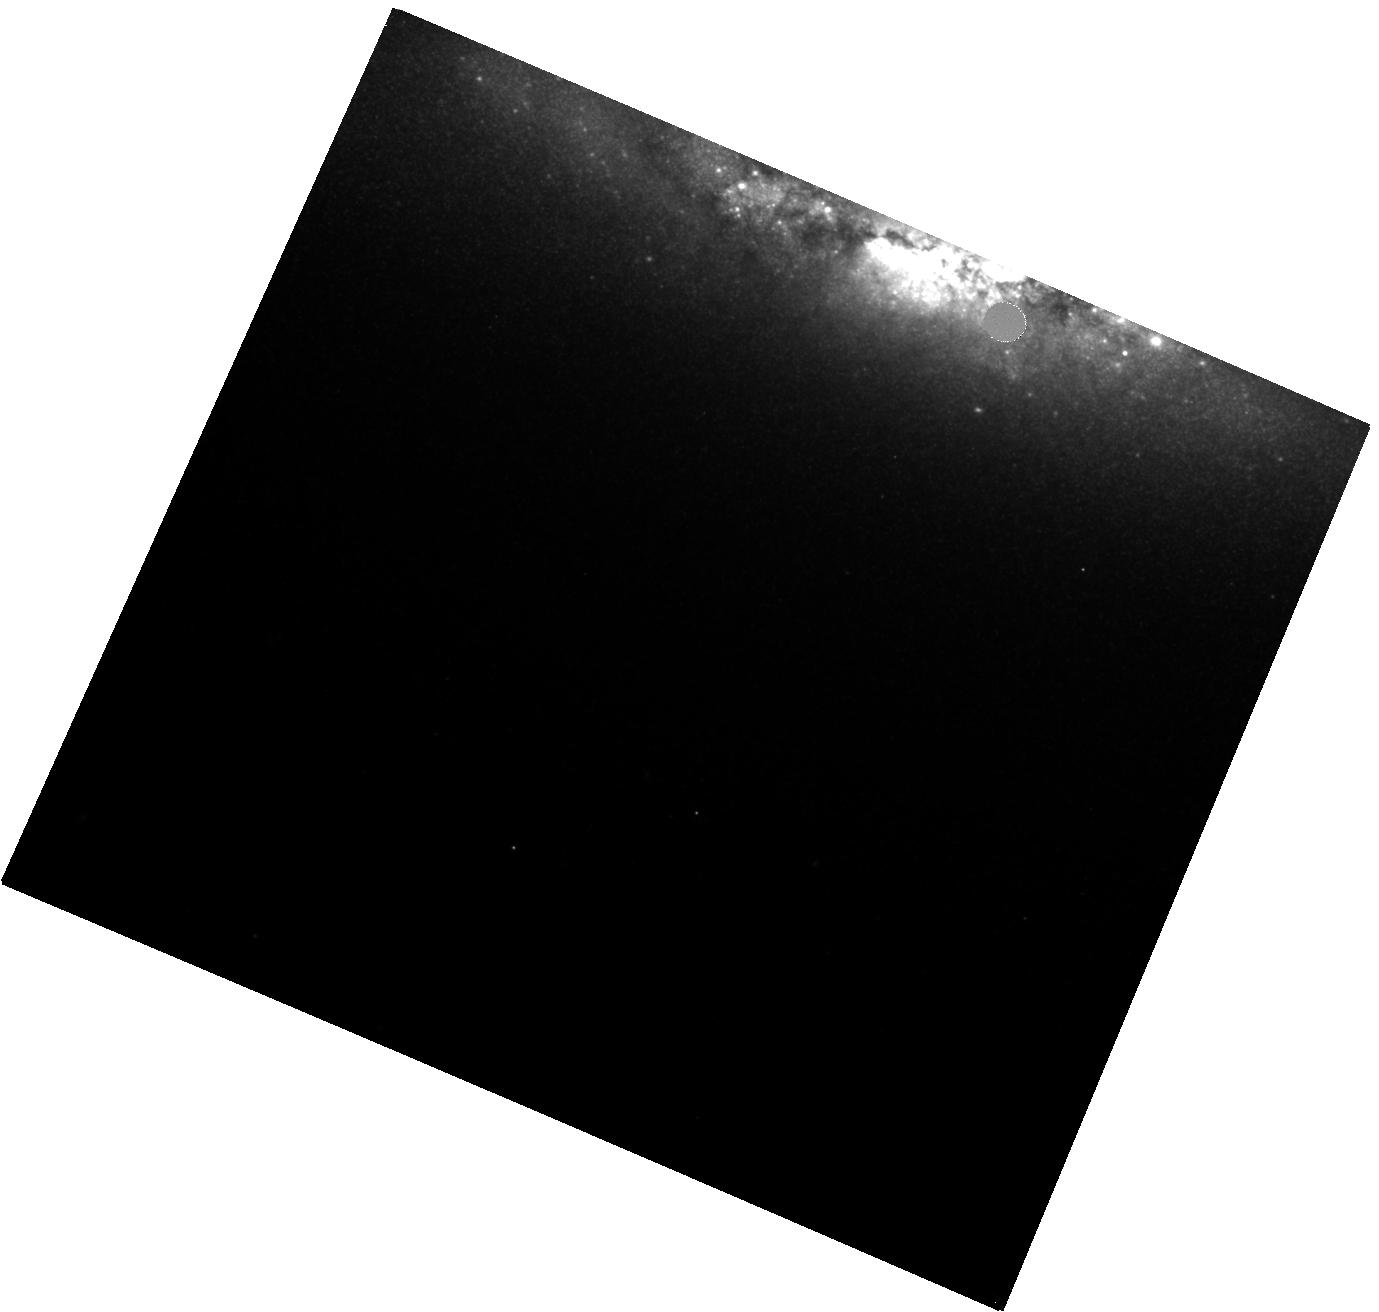
Target: GRB23111A-POS3
Instrument: WFC3/IR
Filter: F160W
Exposure: 20 min
Observation ID: hst_17232_03_wfc3_ir_f160w_if2h03

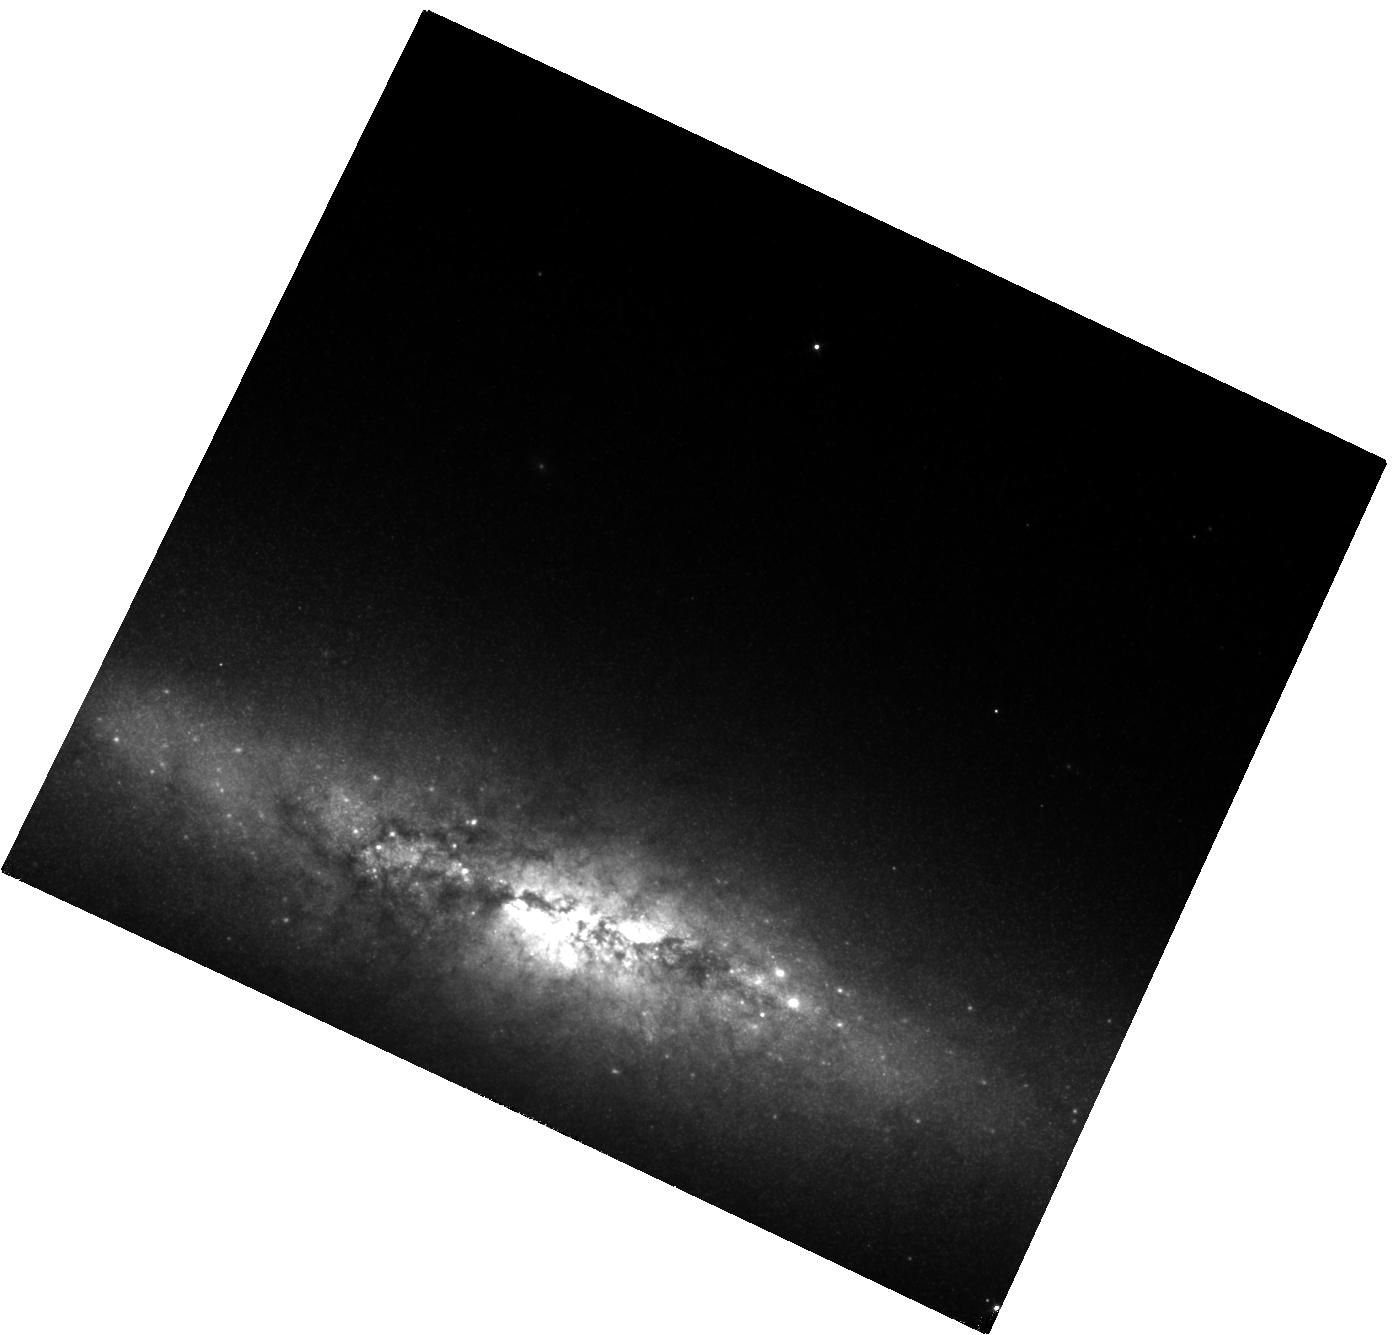
Target: GRB23111A-POS2
Instrument: WFC3/IR
Filter: F110W
Exposure: 13 min
Observation ID: hst_17232_02_wfc3_ir_f110w_if2h02

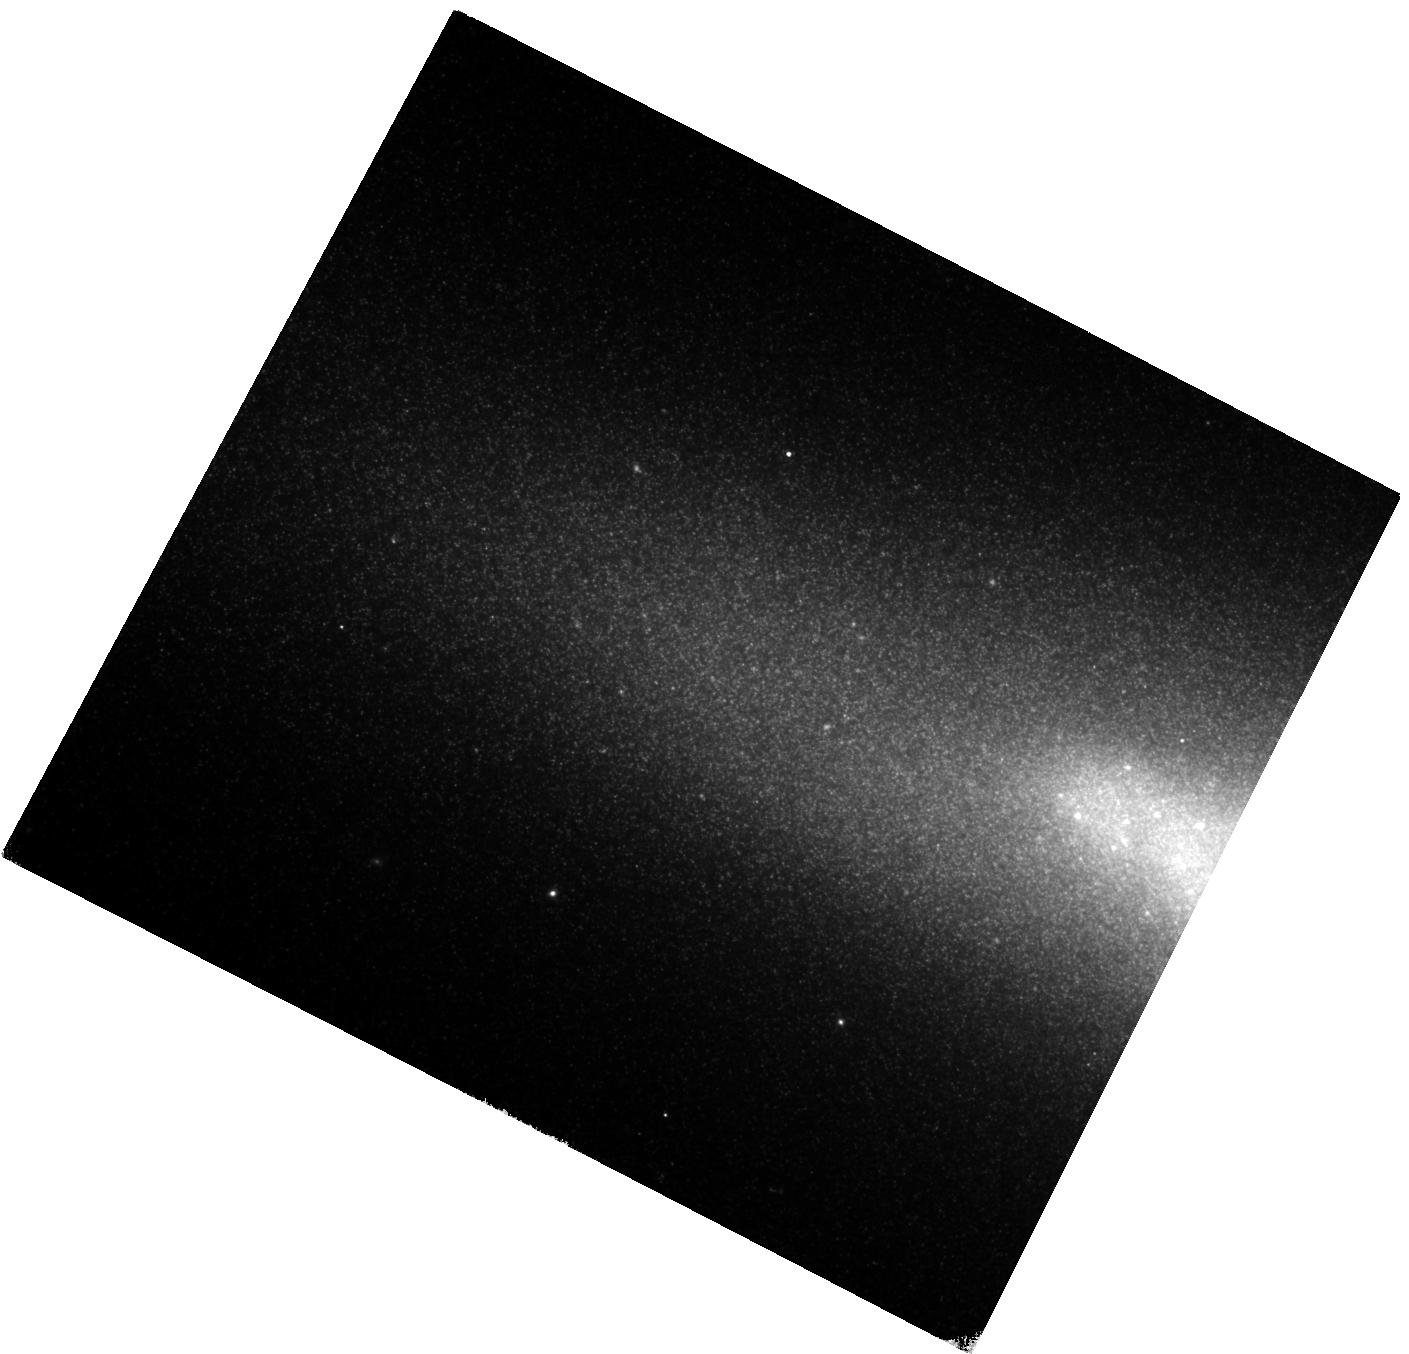
Target: GRB23111A-POS1
Instrument: WFC3/IR
Filter: F160W
Exposure: 20 min
Observation ID: hst_17232_01_wfc3_ir_f160w_if2h01

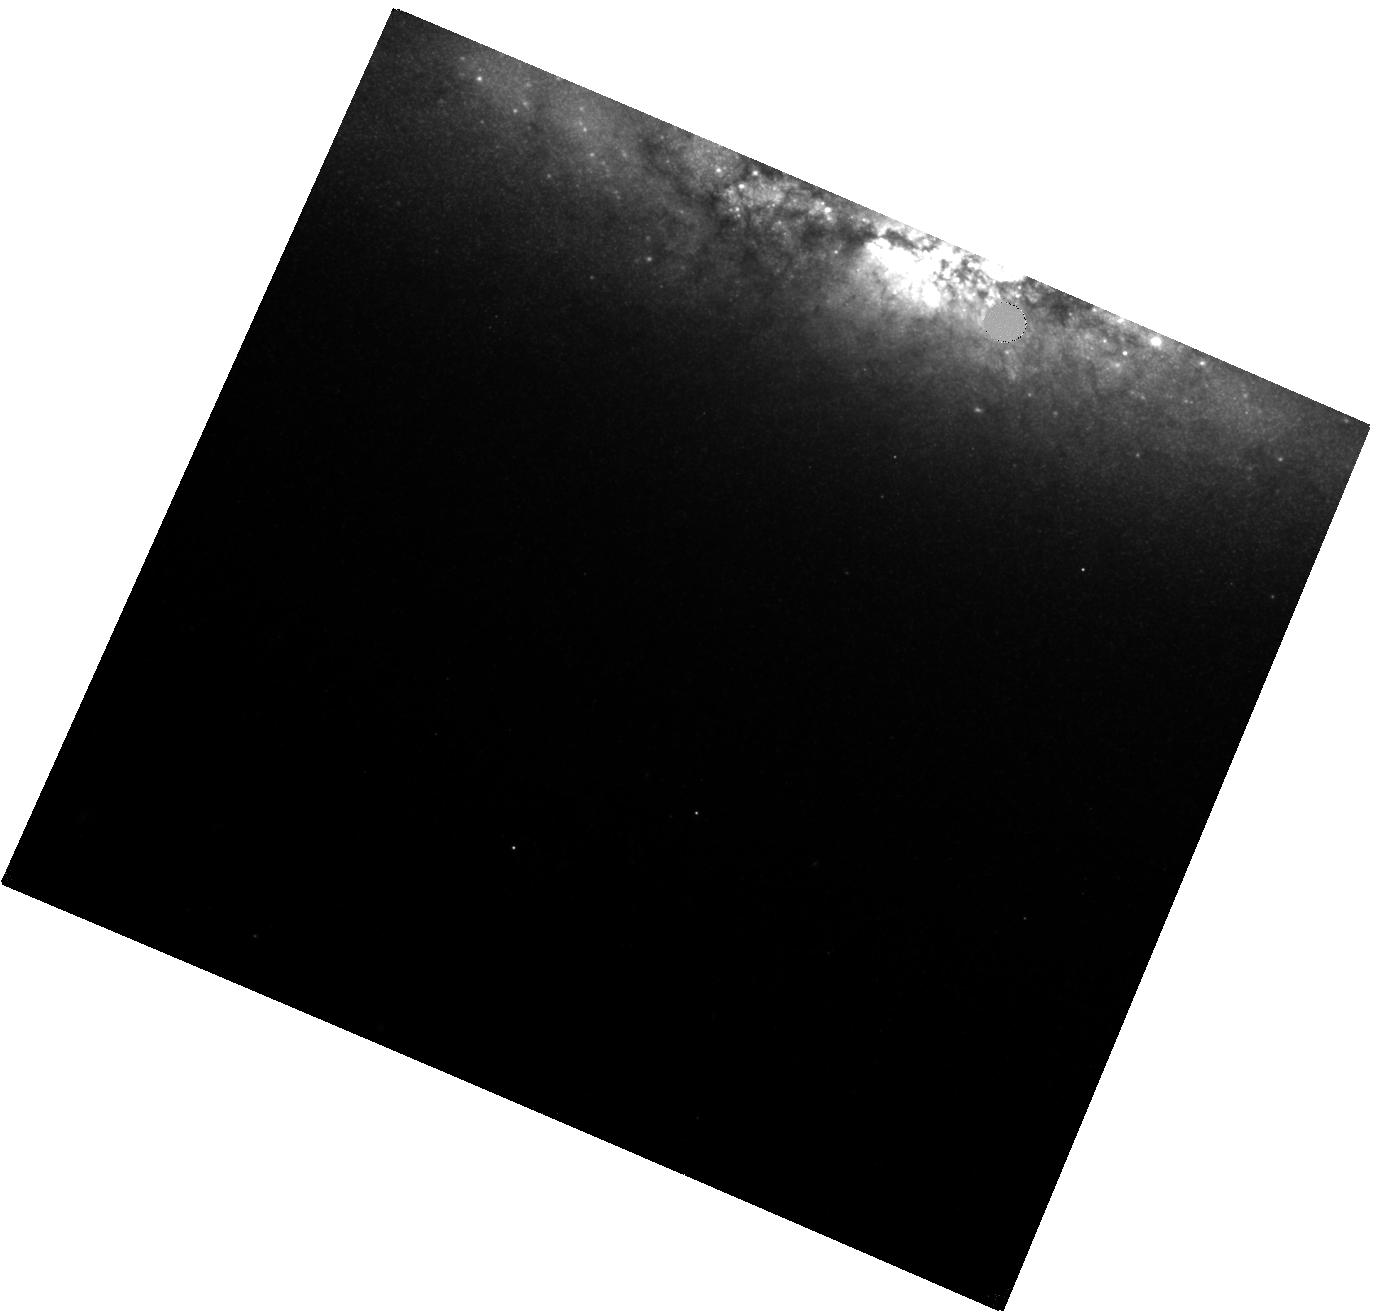
Target: GRB23111A-POS3
Instrument: WFC3/IR
Filter: F110W
Exposure: 13 min
Observation ID: hst_17232_03_wfc3_ir_f110w_if2h03

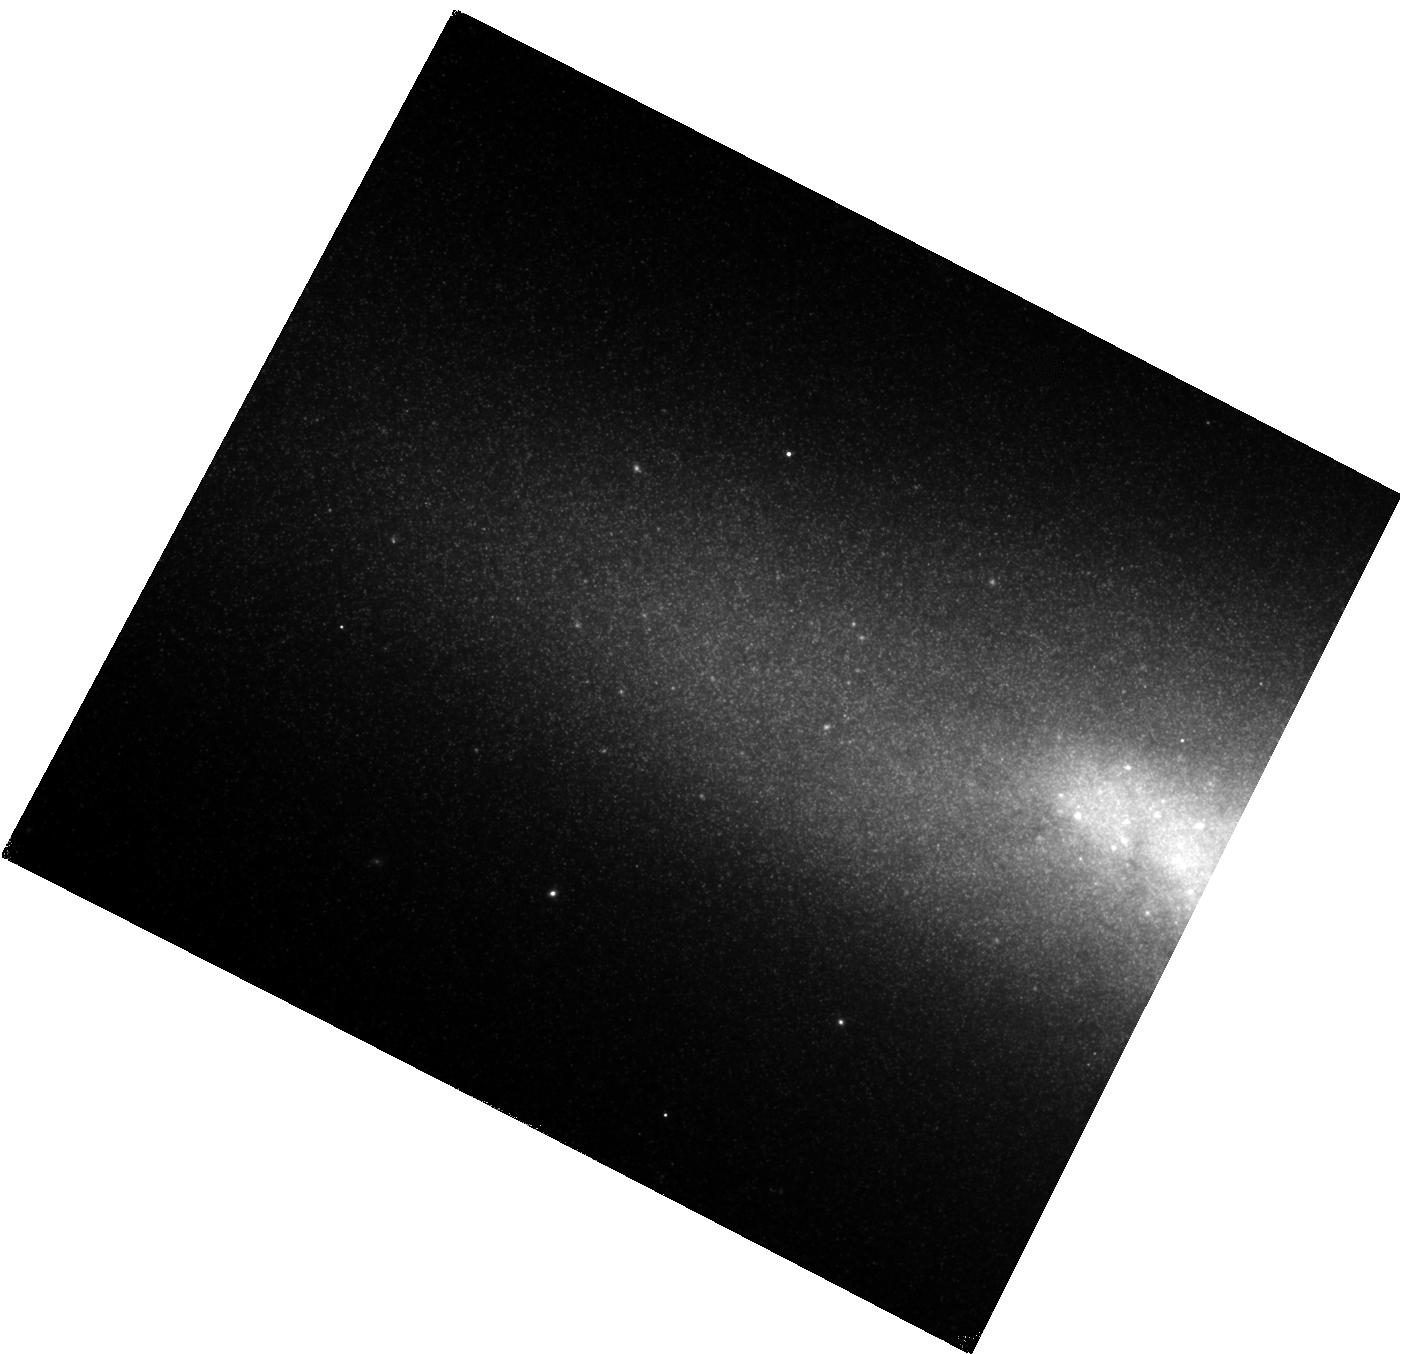
Target: GRB23111A-POS1
Instrument: WFC3/IR
Filter: F110W
Exposure: 13 min
Observation ID: hst_17232_01_wfc3_ir_f110w_if2h01

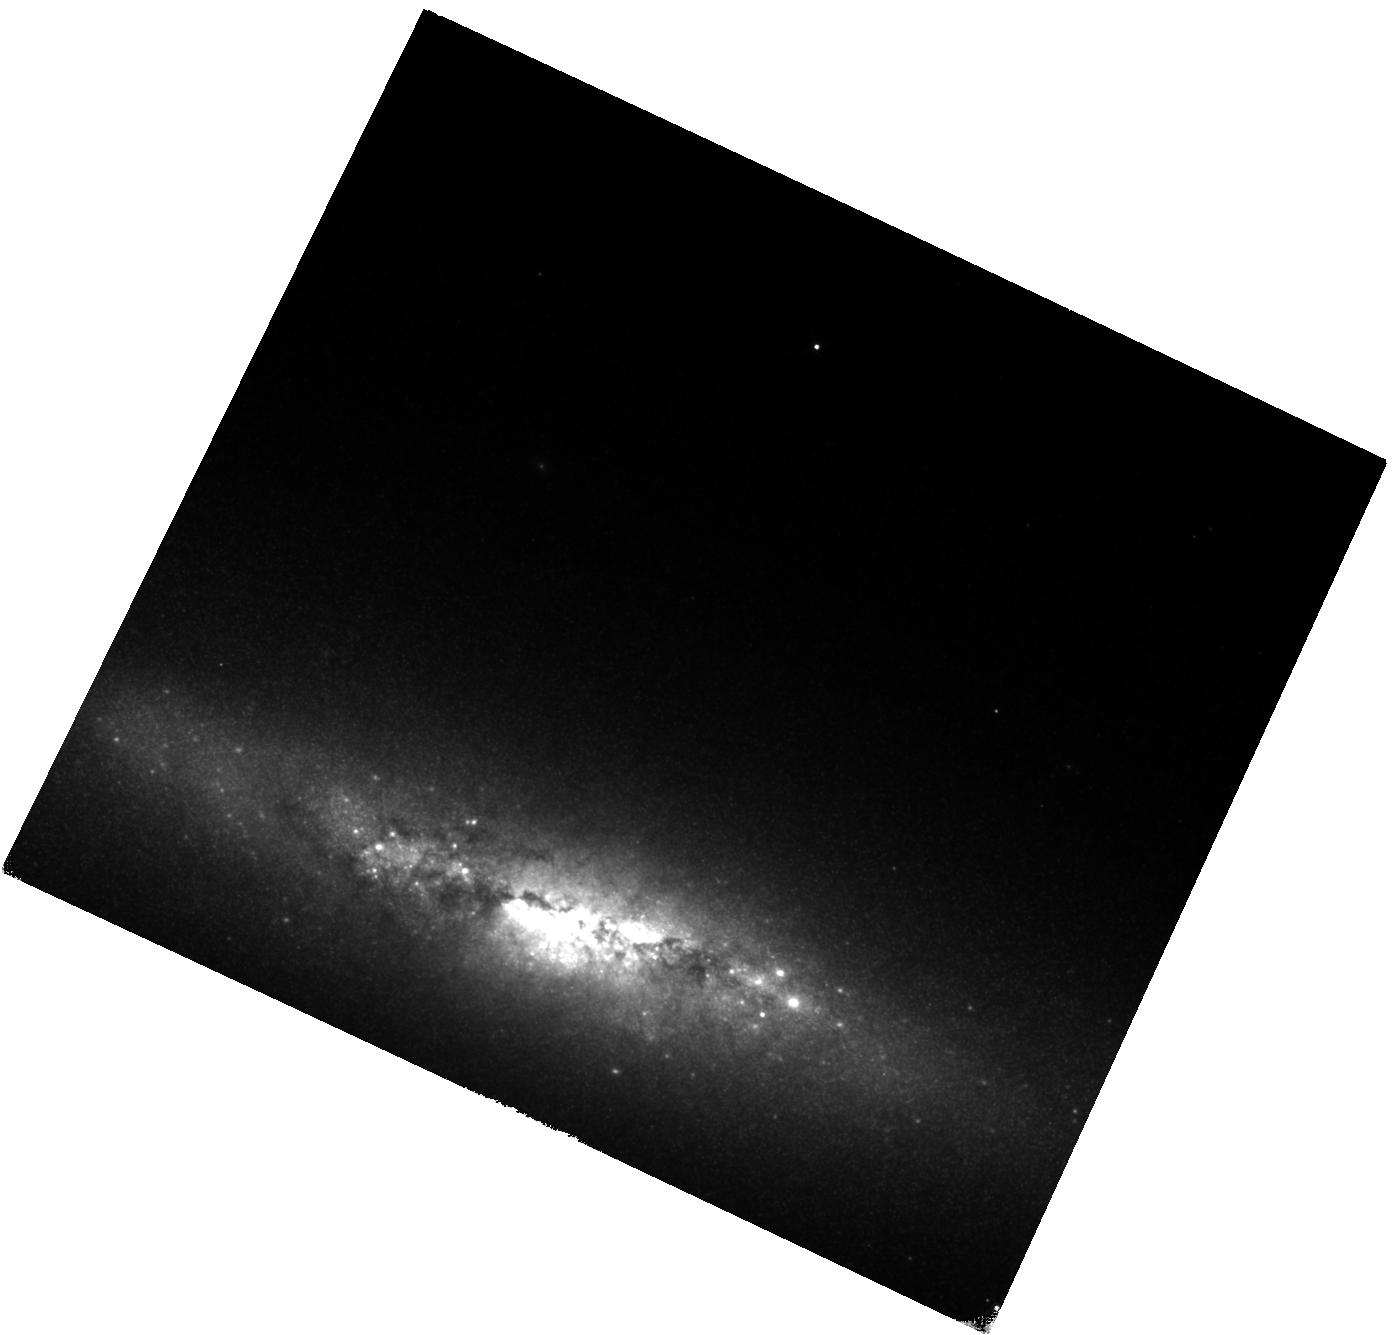
Target: GRB23111A-POS2
Instrument: WFC3/IR
Filter: F160W
Exposure: 20 min
Observation ID: hst_17232_02_wfc3_ir_f160w_if2h02

Identifying the fingerprints of r-process heavy metals in a short GRB (PI: Troja, Eleonora)

The afterglow of some short GRBs displays a late-time rebrightening, visible in the near-infrared a few days after the burst. This late-time bump could be explained as kilonova emission, providing a direct link to neutron star mergers, and a compelling proof for the synthesis of heavy nuclei through the rapid neutron capture process (r-process). We propose a multi-wavelength follow-up campaign of a nearby (z<0.4) short GRB in order to detect the expected kilonova bump and constrain its properties. Multi-band observations, and in particular X-rays, are critical to pin down the nature of the observed rebrightening, and to distinguish it from the standard afterglow emission.